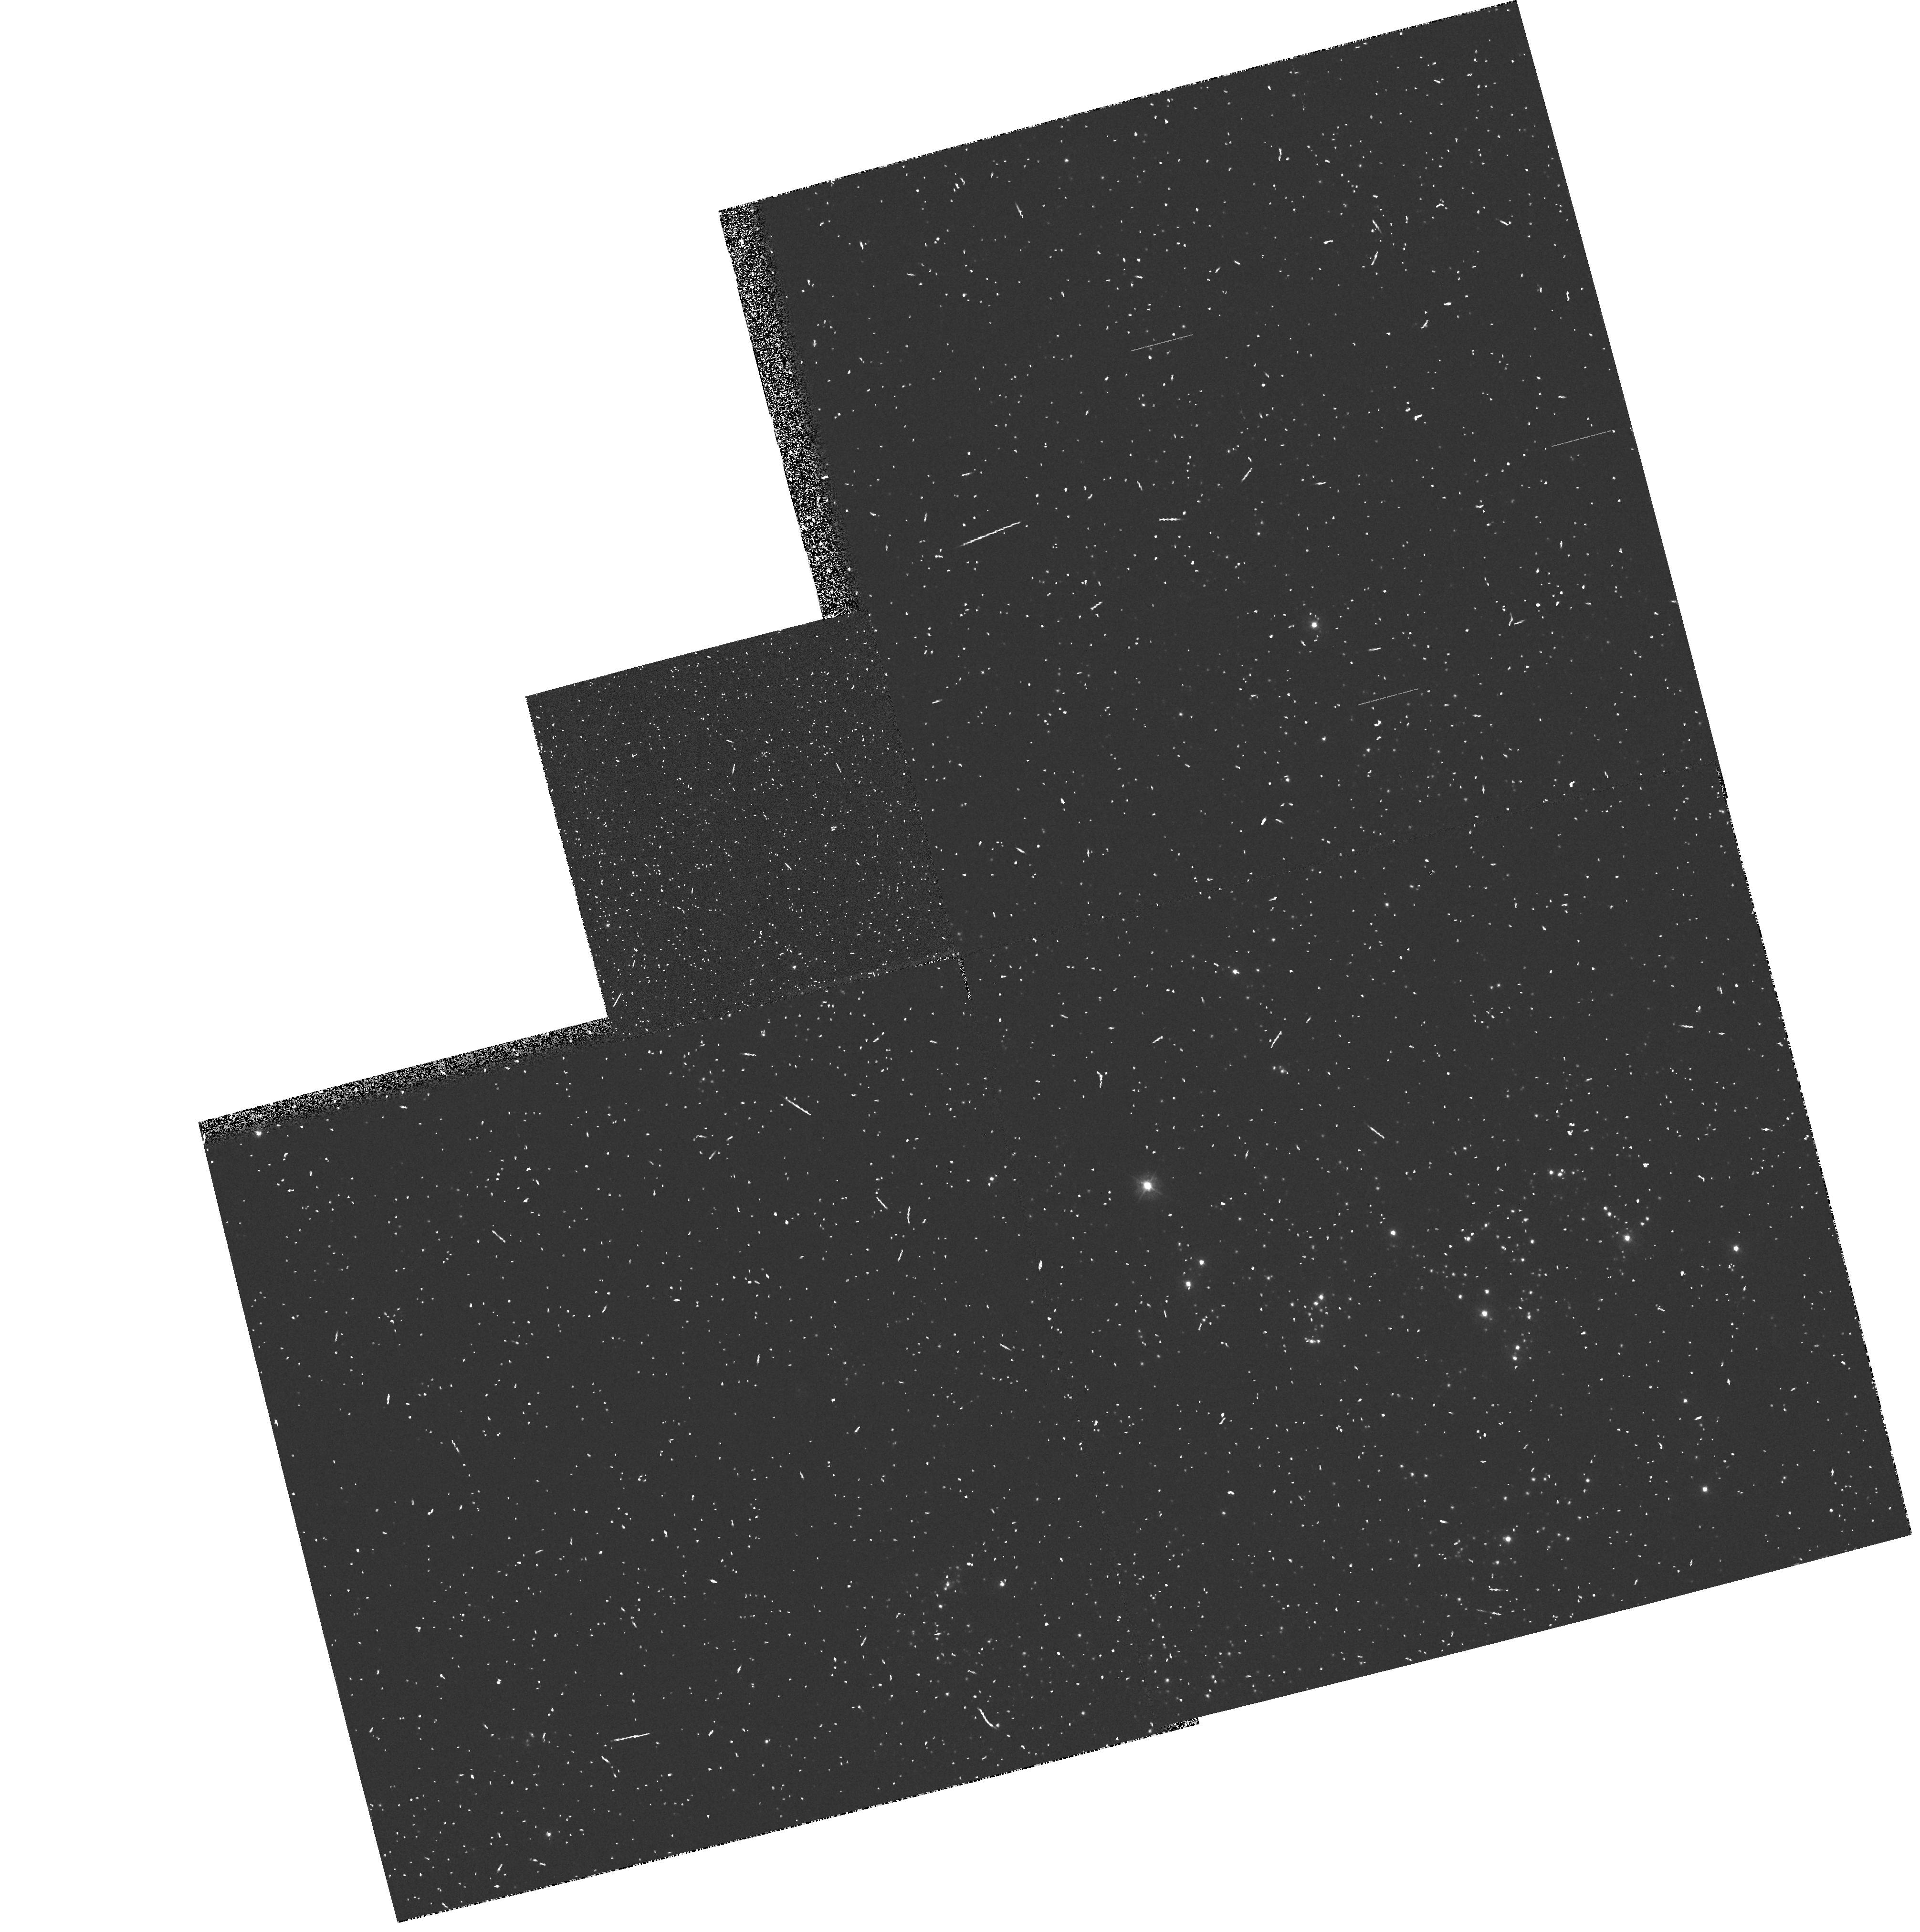
Target: M31-OB48-358
Instrument: WFPC2/PC
Filter: F300W
Exposure: 10 min
Observation ID: hst_5349_0a_wfpc2_pc_f300w_u2m80a

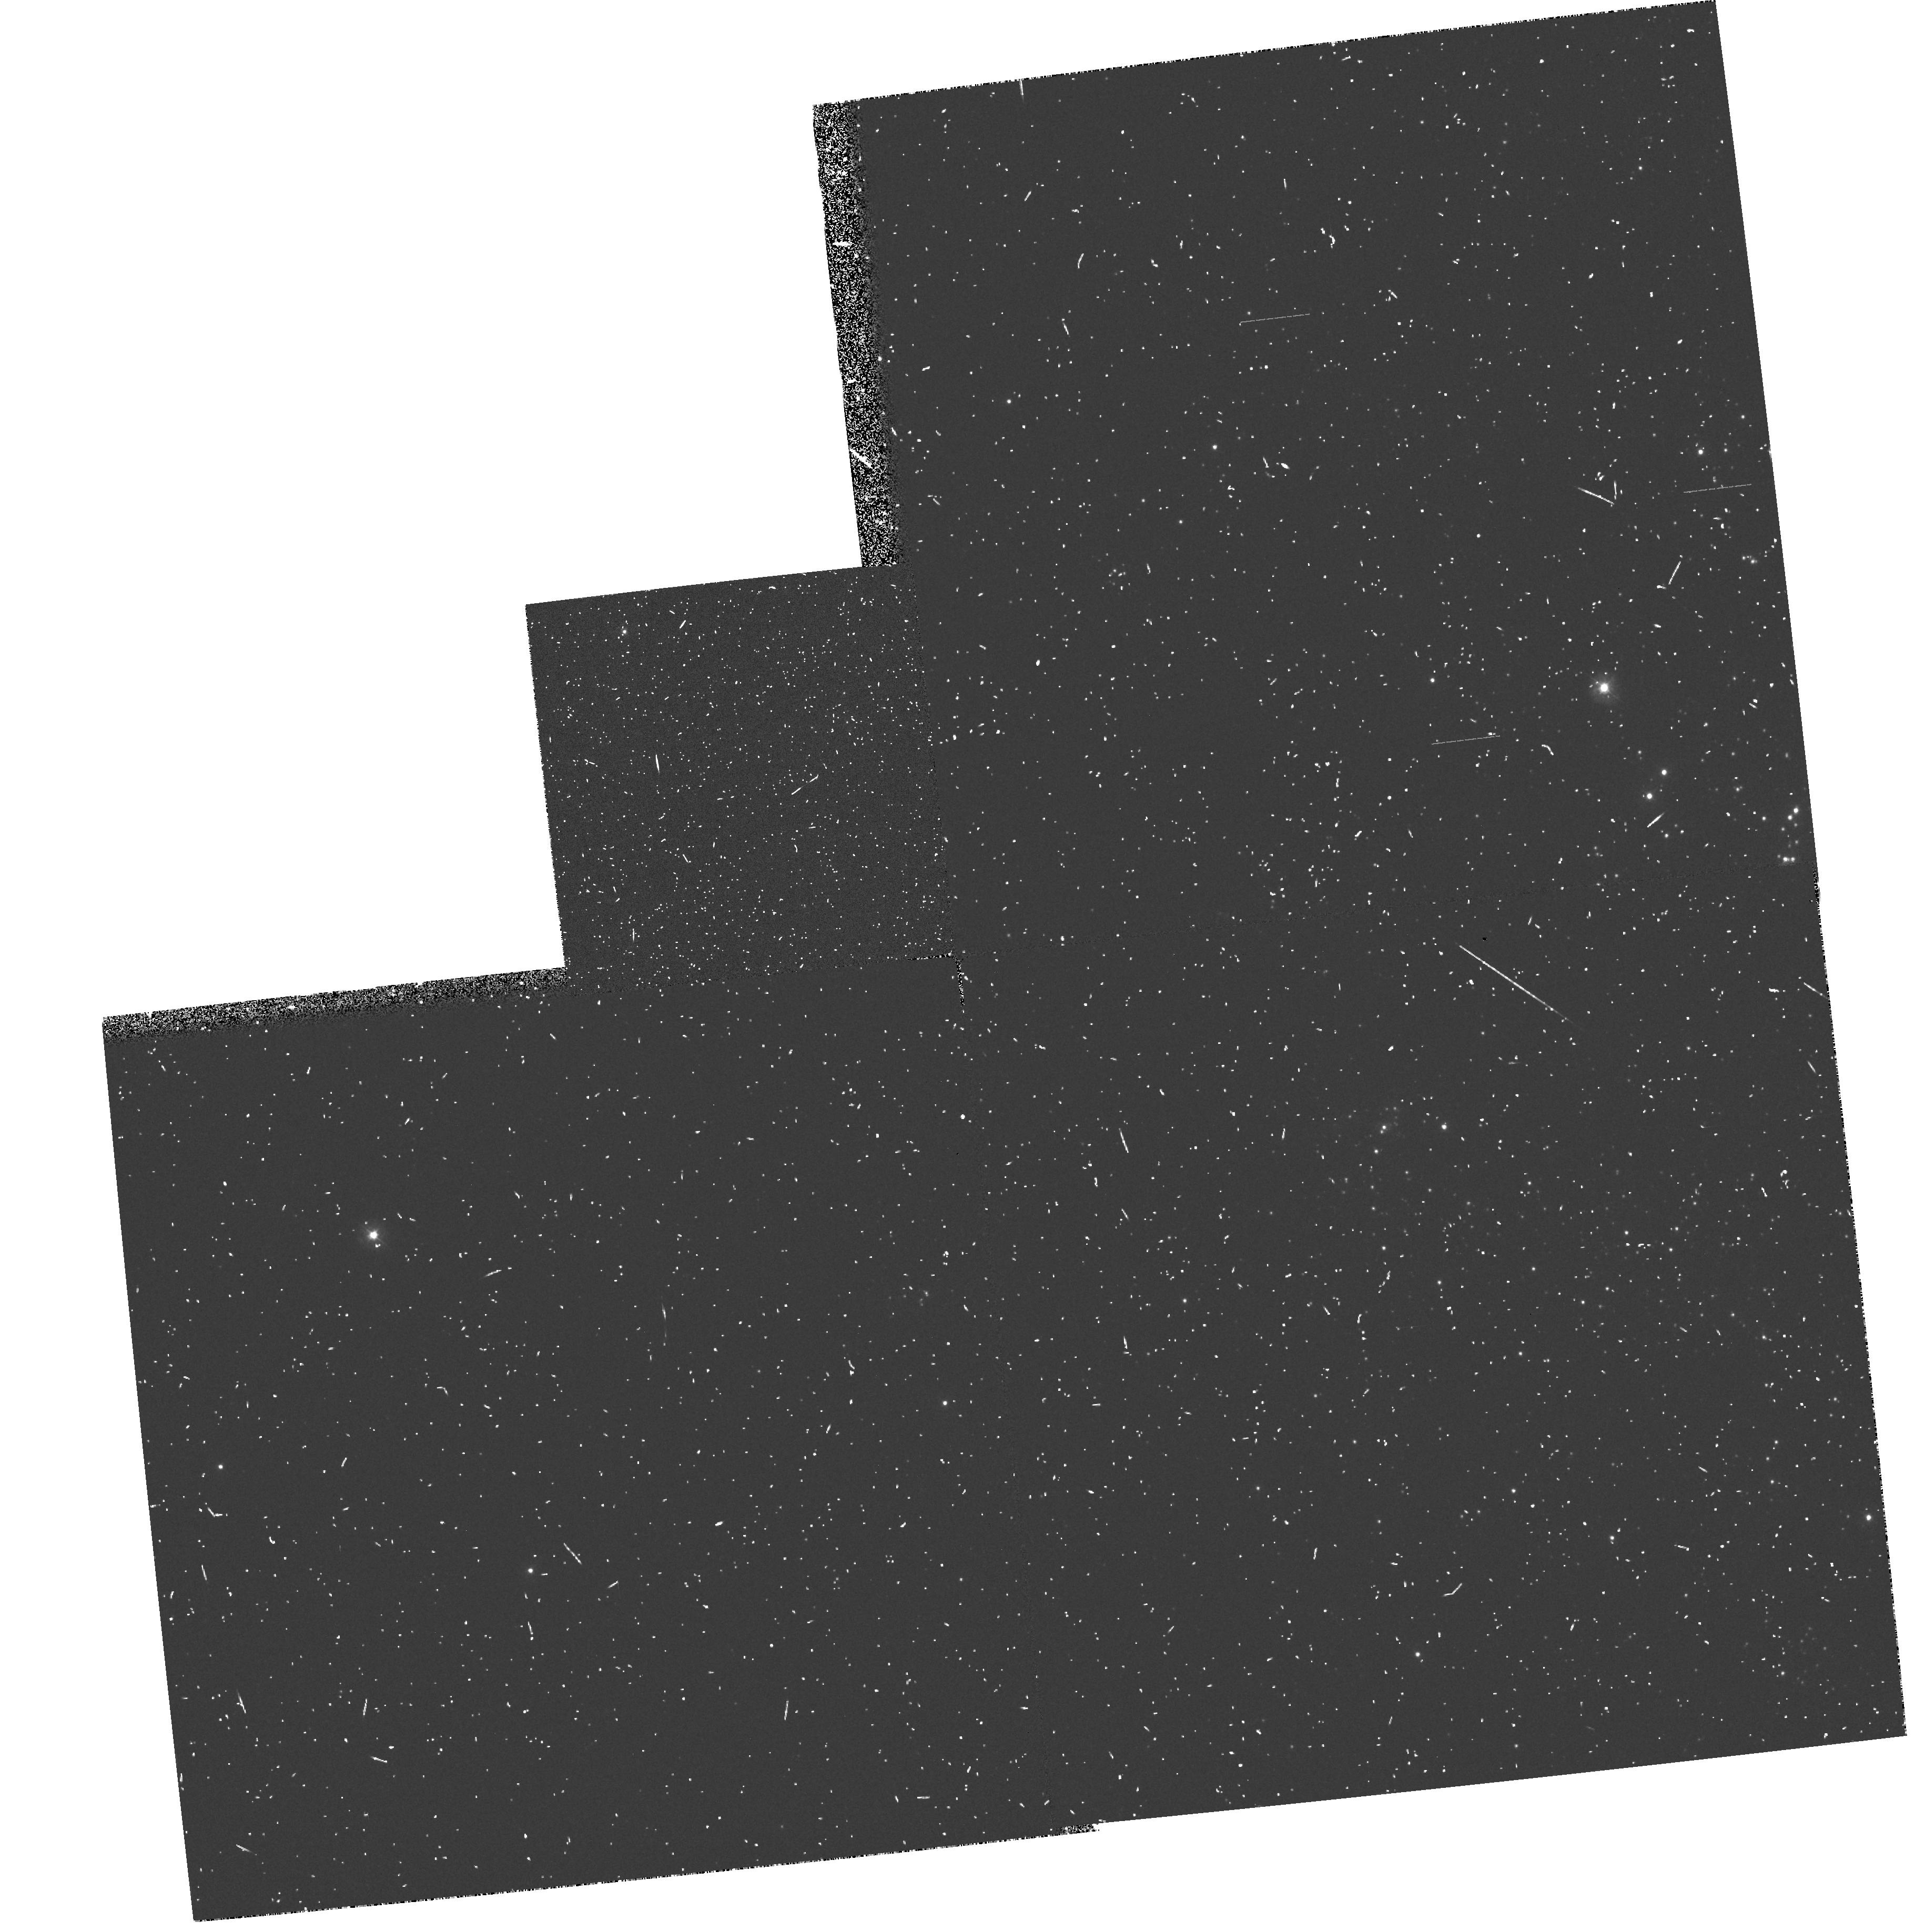
Target: M31-OB48-444
Instrument: WFPC2/PC
Filter: F300W
Exposure: 10 min
Observation ID: hst_5349_0e_wfpc2_pc_f300w_u2m80e

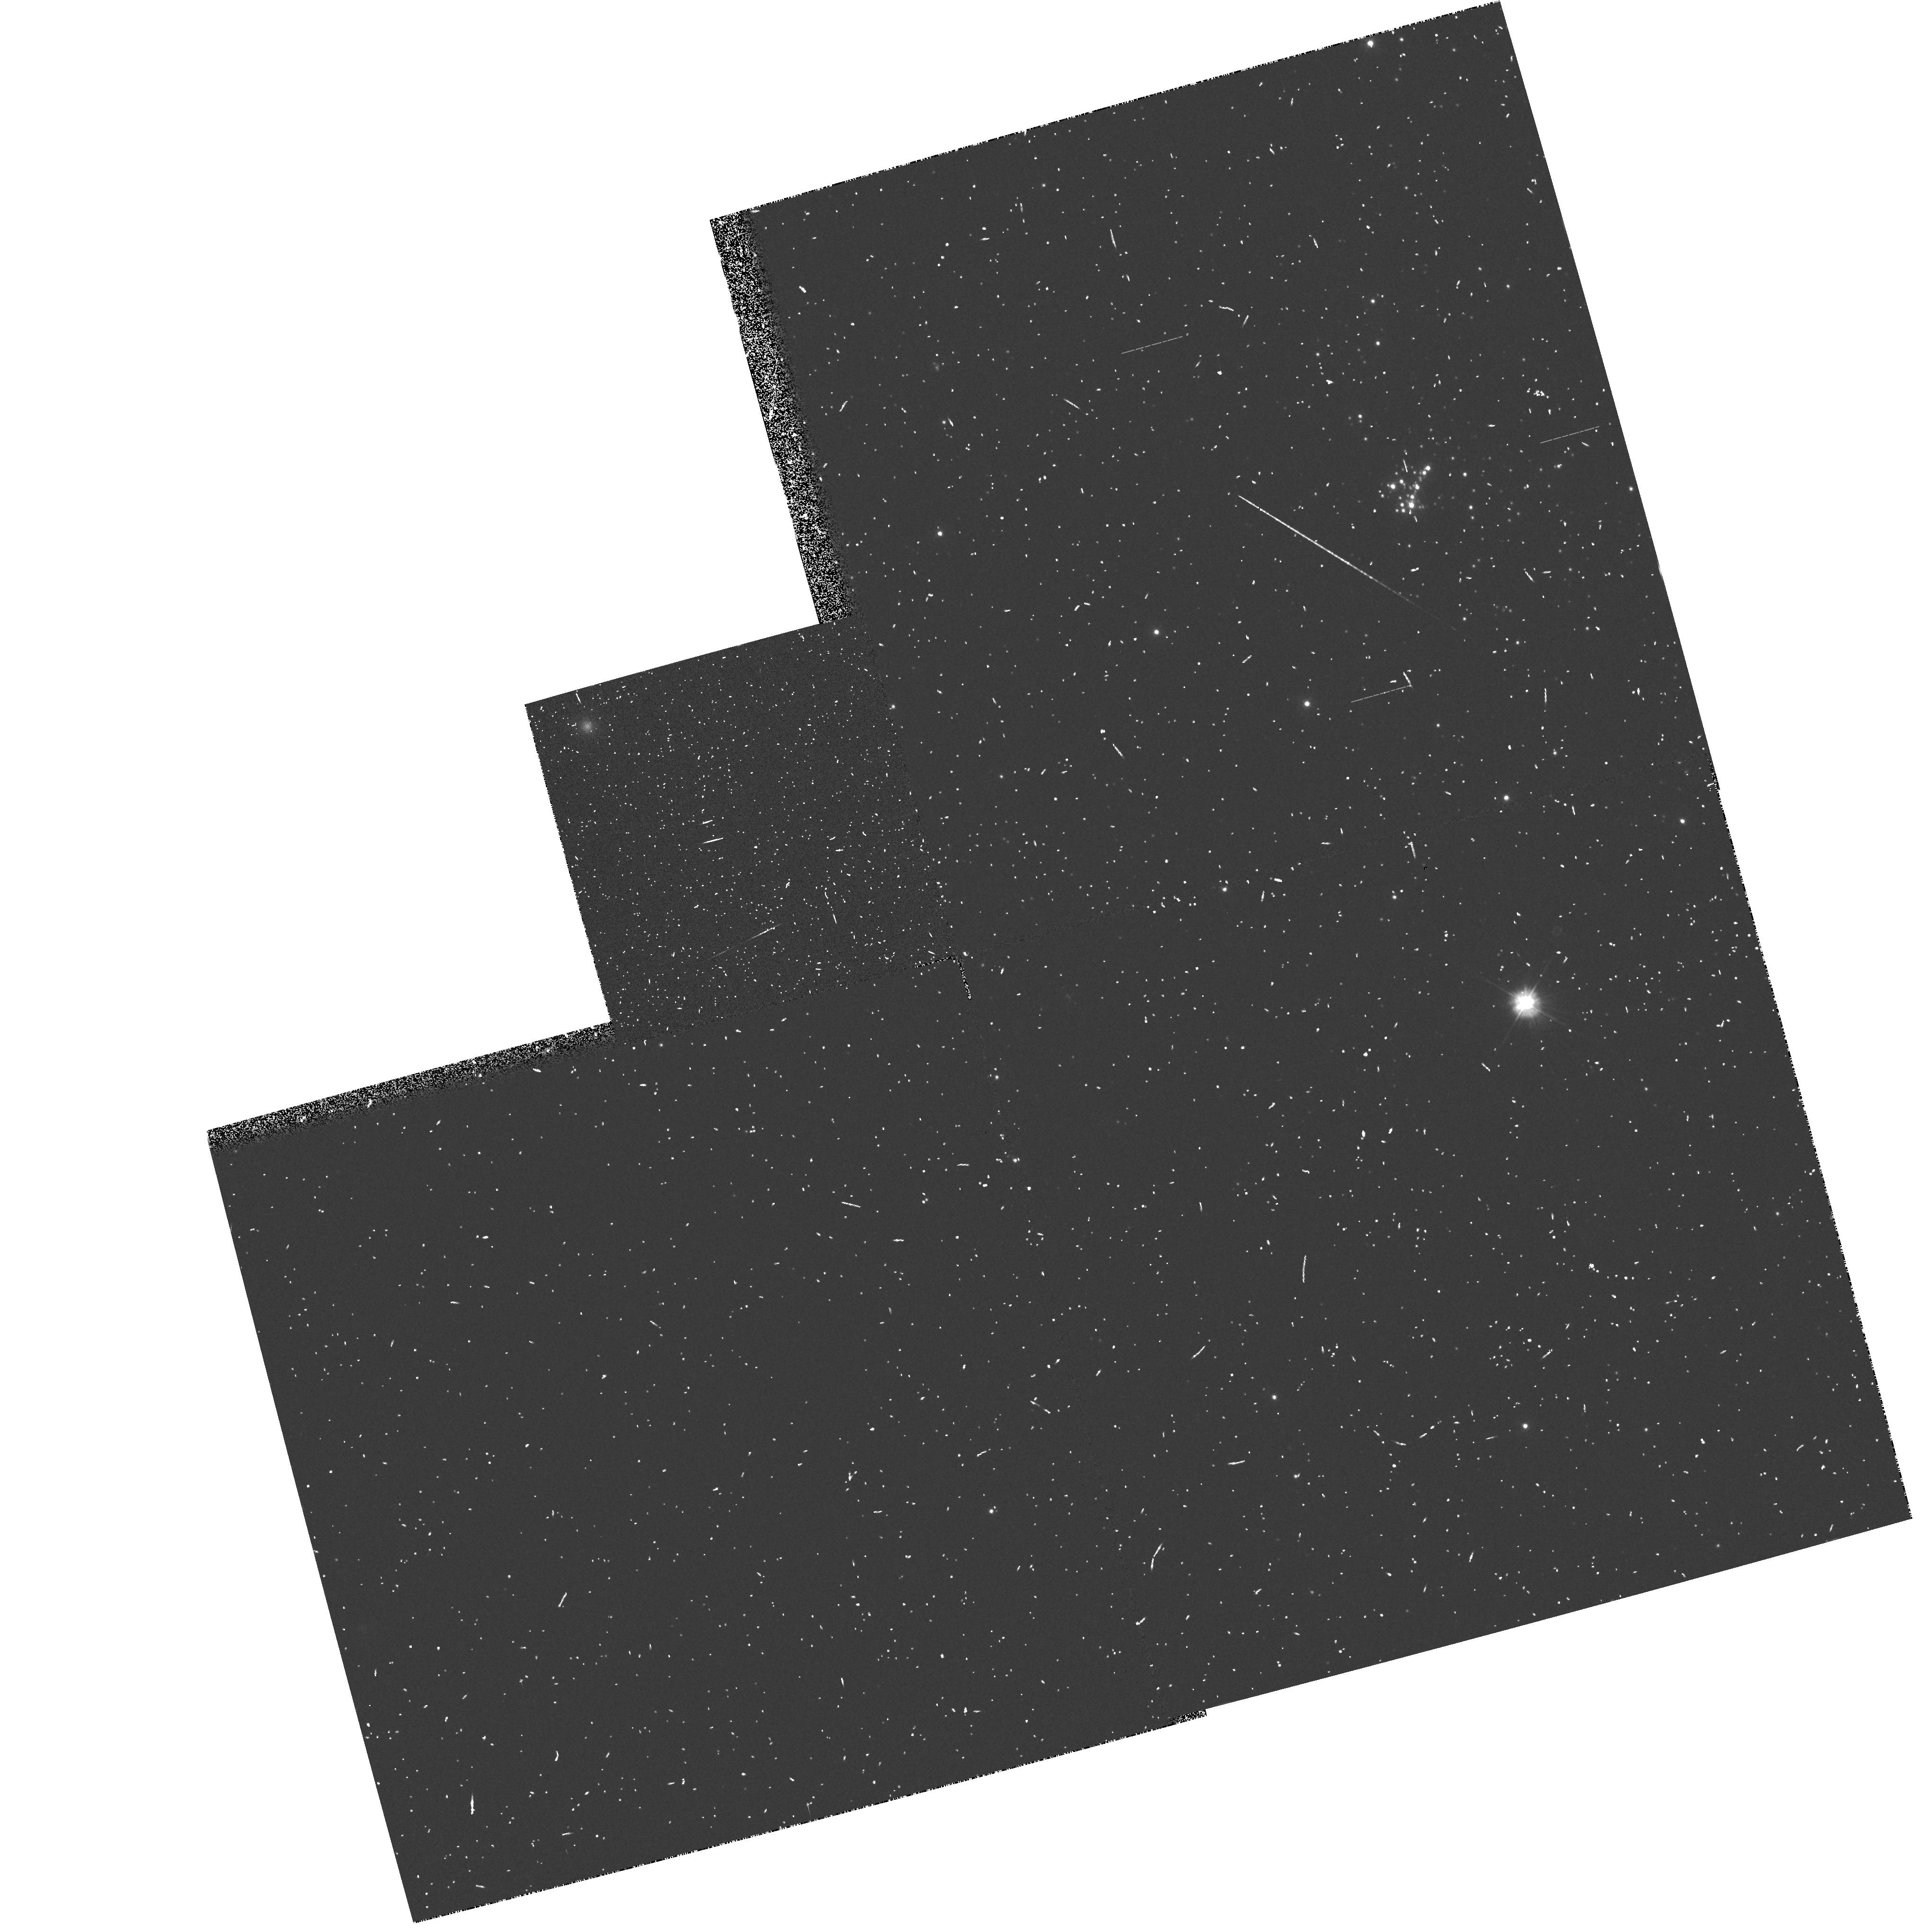
Target: M31-OB8-17
Instrument: WFPC2/PC
Filter: F300W
Exposure: 10 min
Observation ID: hst_5349_0g_wfpc2_pc_f300w_u2m80g

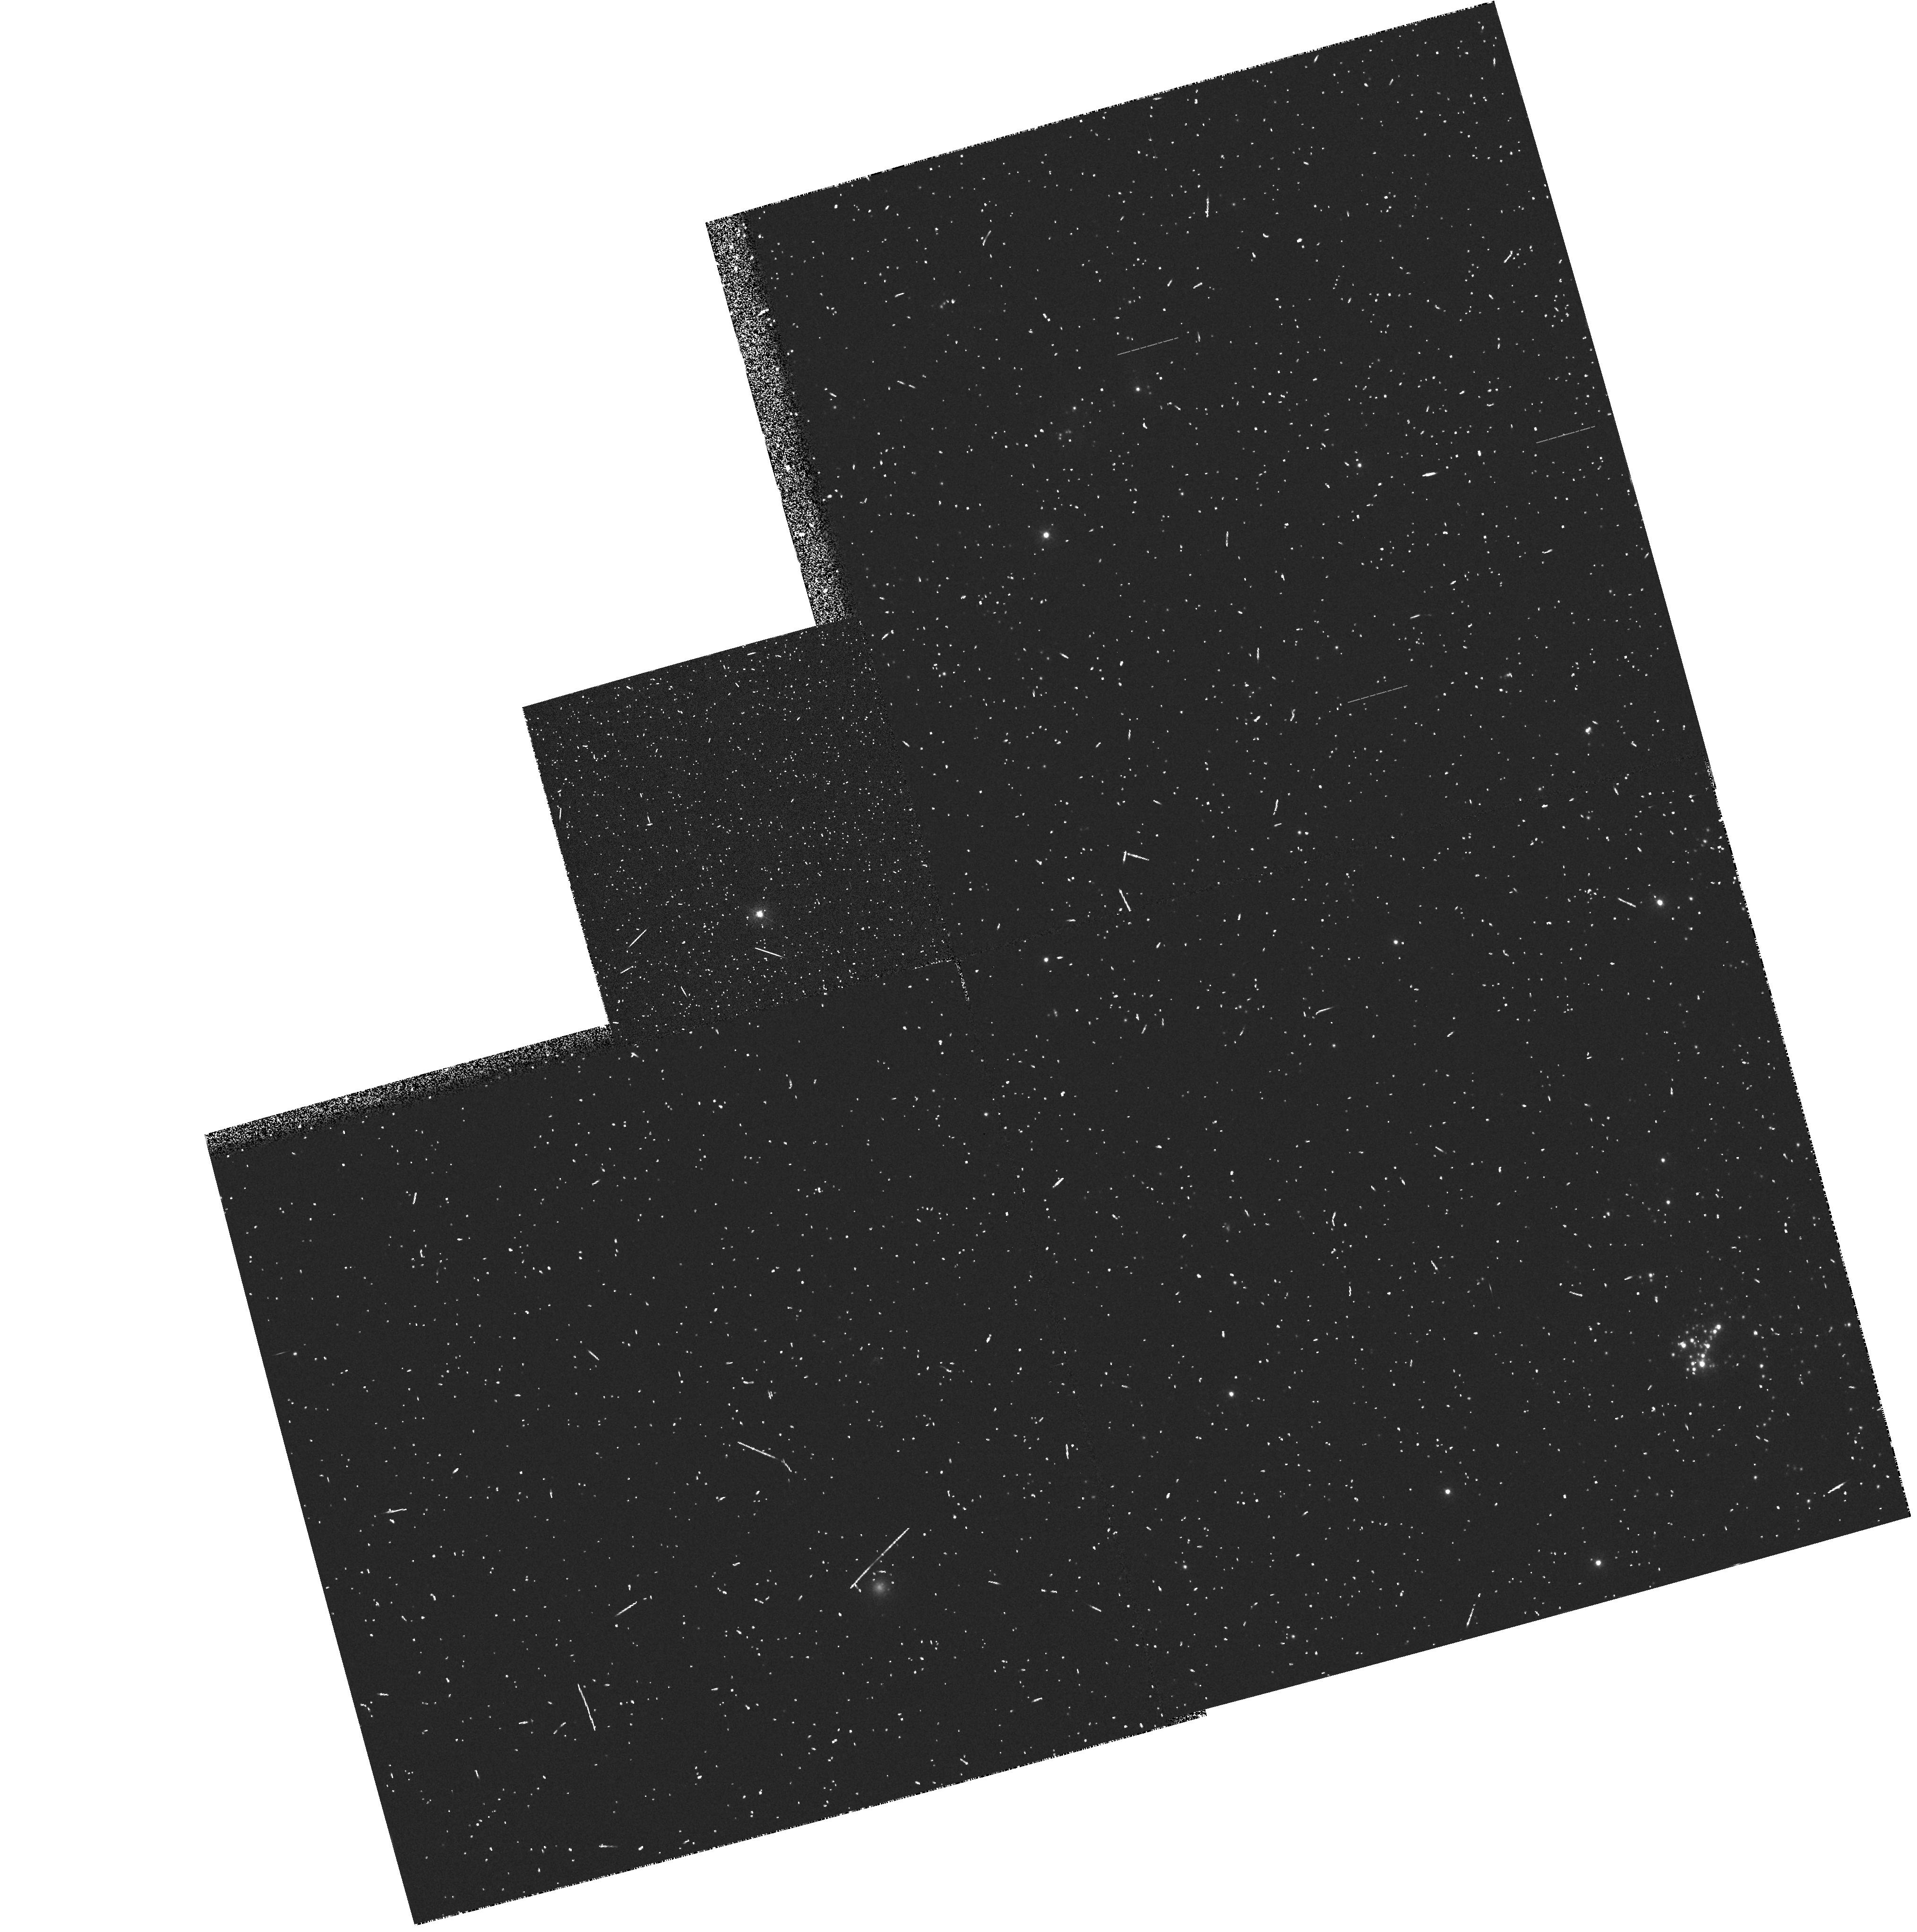
Target: M31-OB8-64
Instrument: WFPC2/PC
Filter: F300W
Exposure: 10 min
Observation ID: hst_5349_0h_wfpc2_pc_f300w_u2m80h

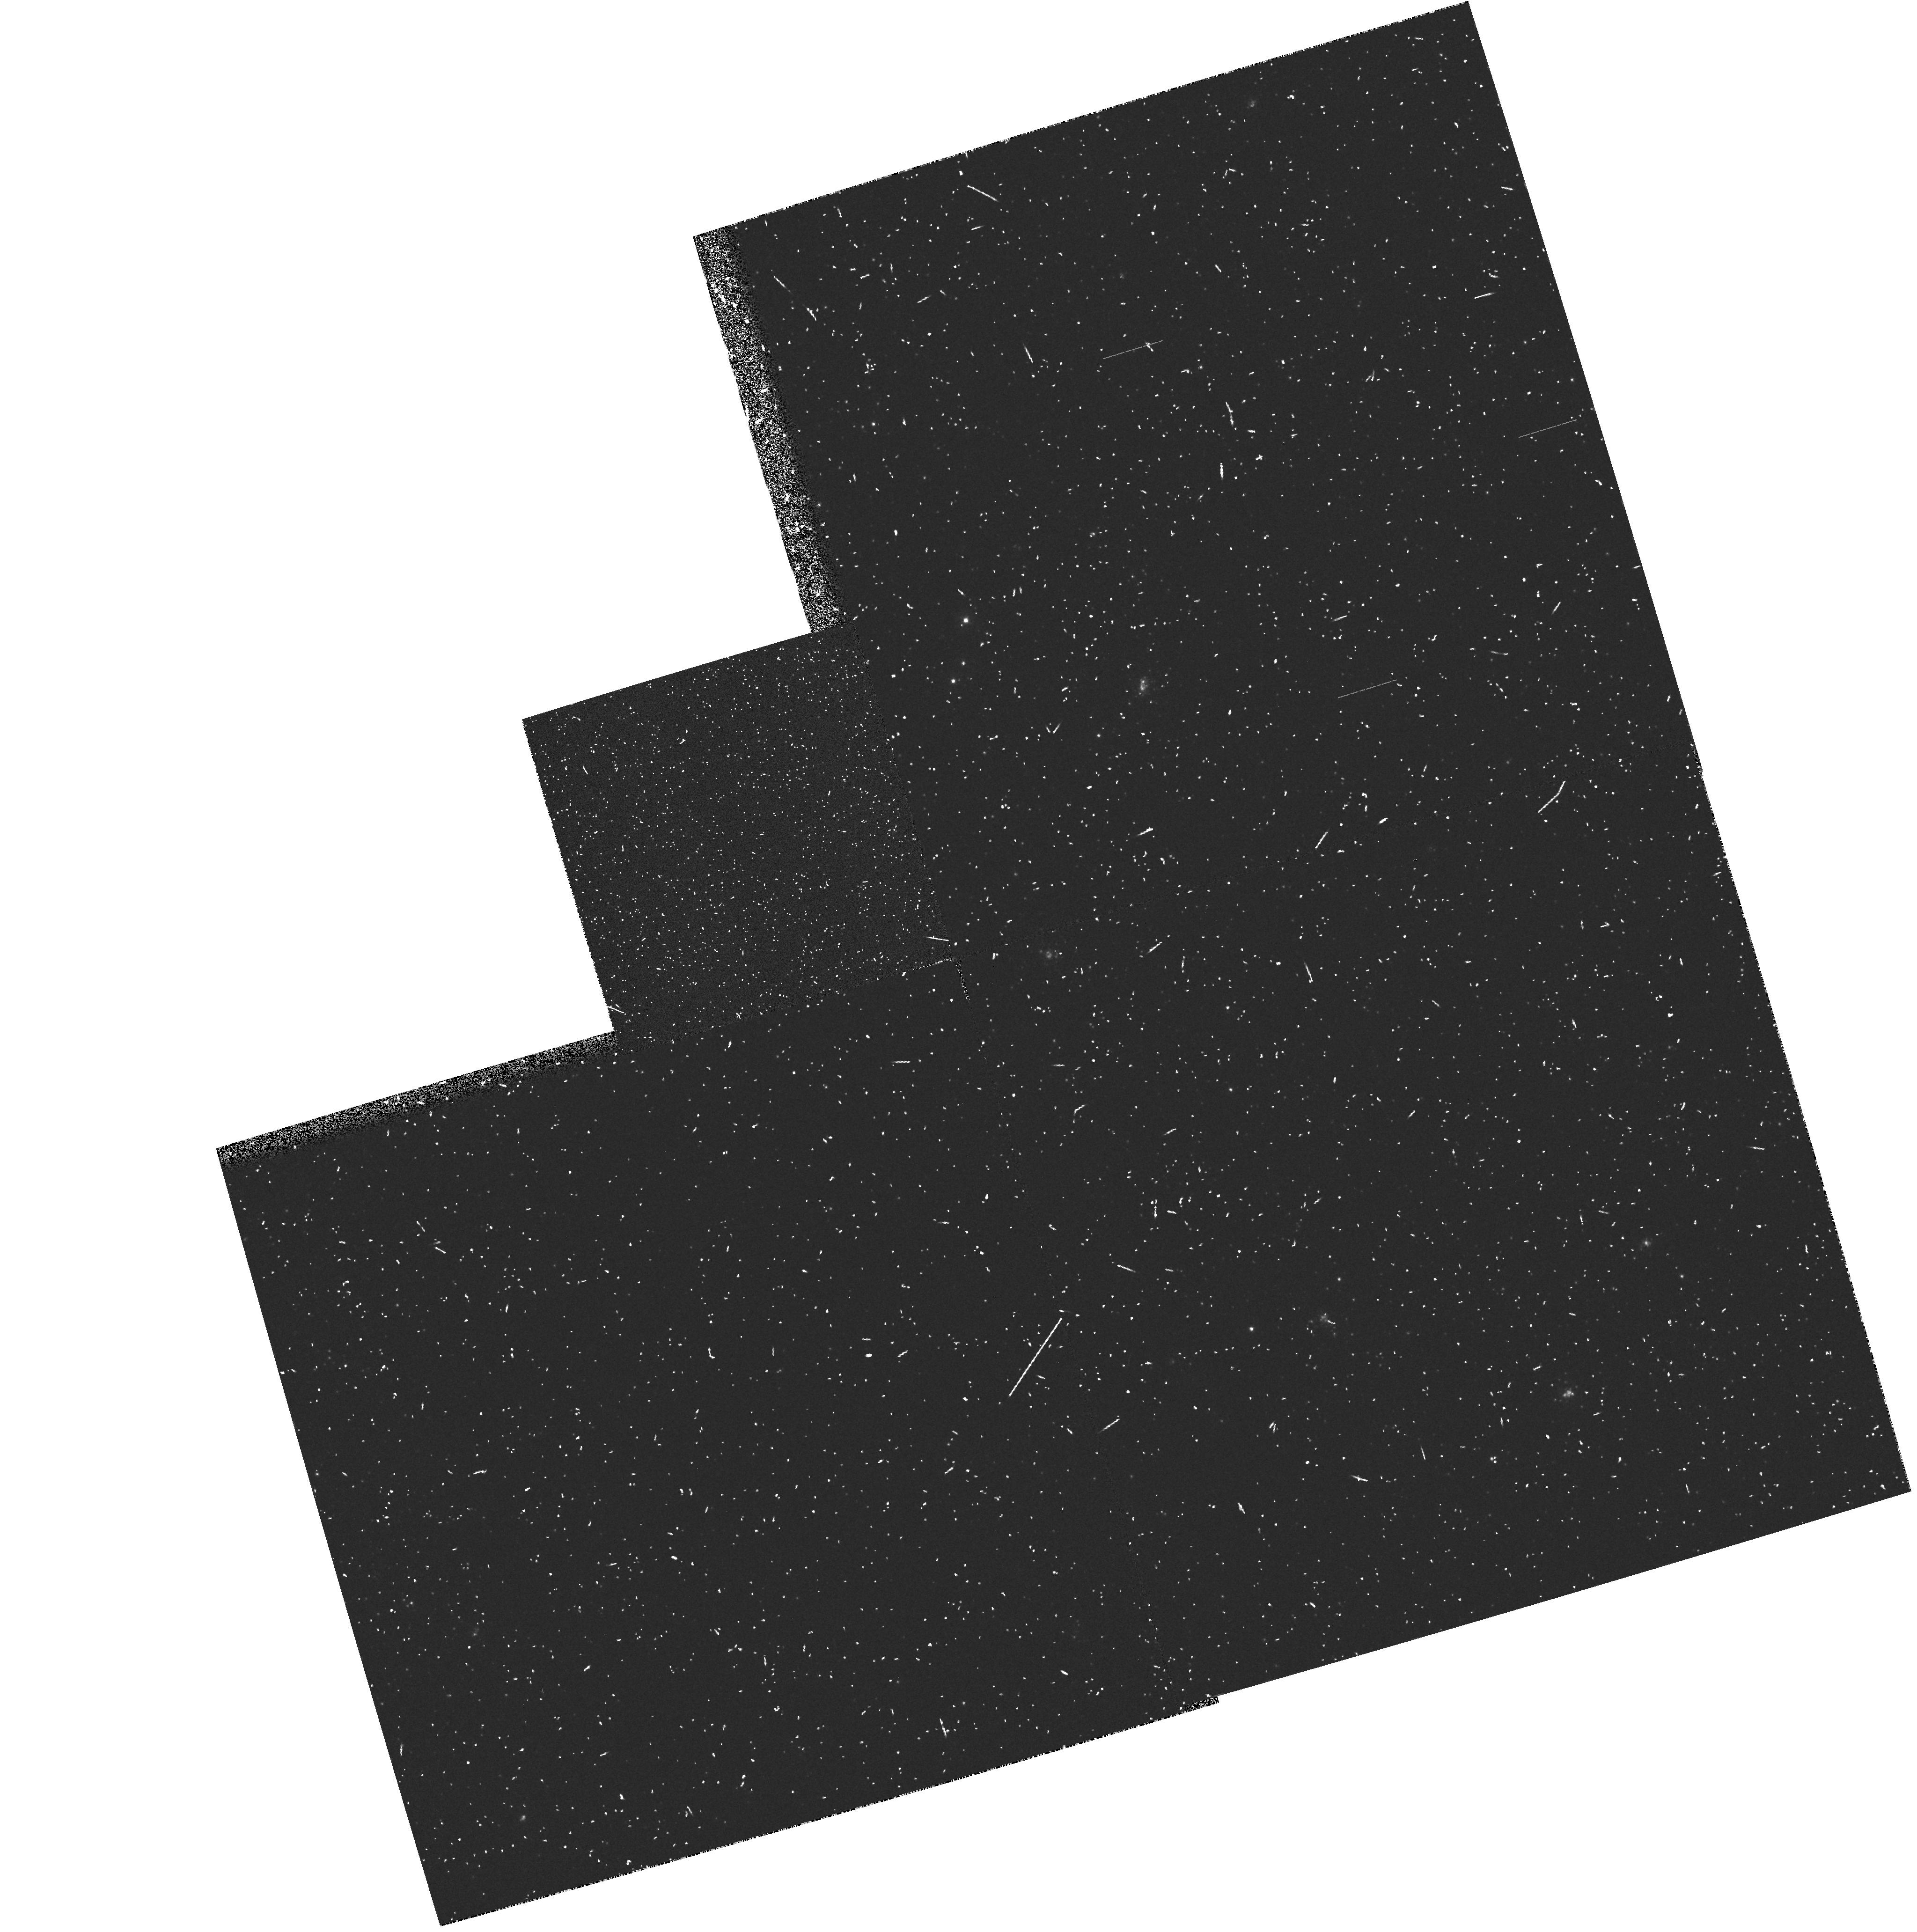
Target: M31-OB48-234
Instrument: WFPC2/PC
Filter: F300W
Exposure: 10 min
Observation ID: hst_5349_0d_wfpc2_pc_f300w_u2m80d

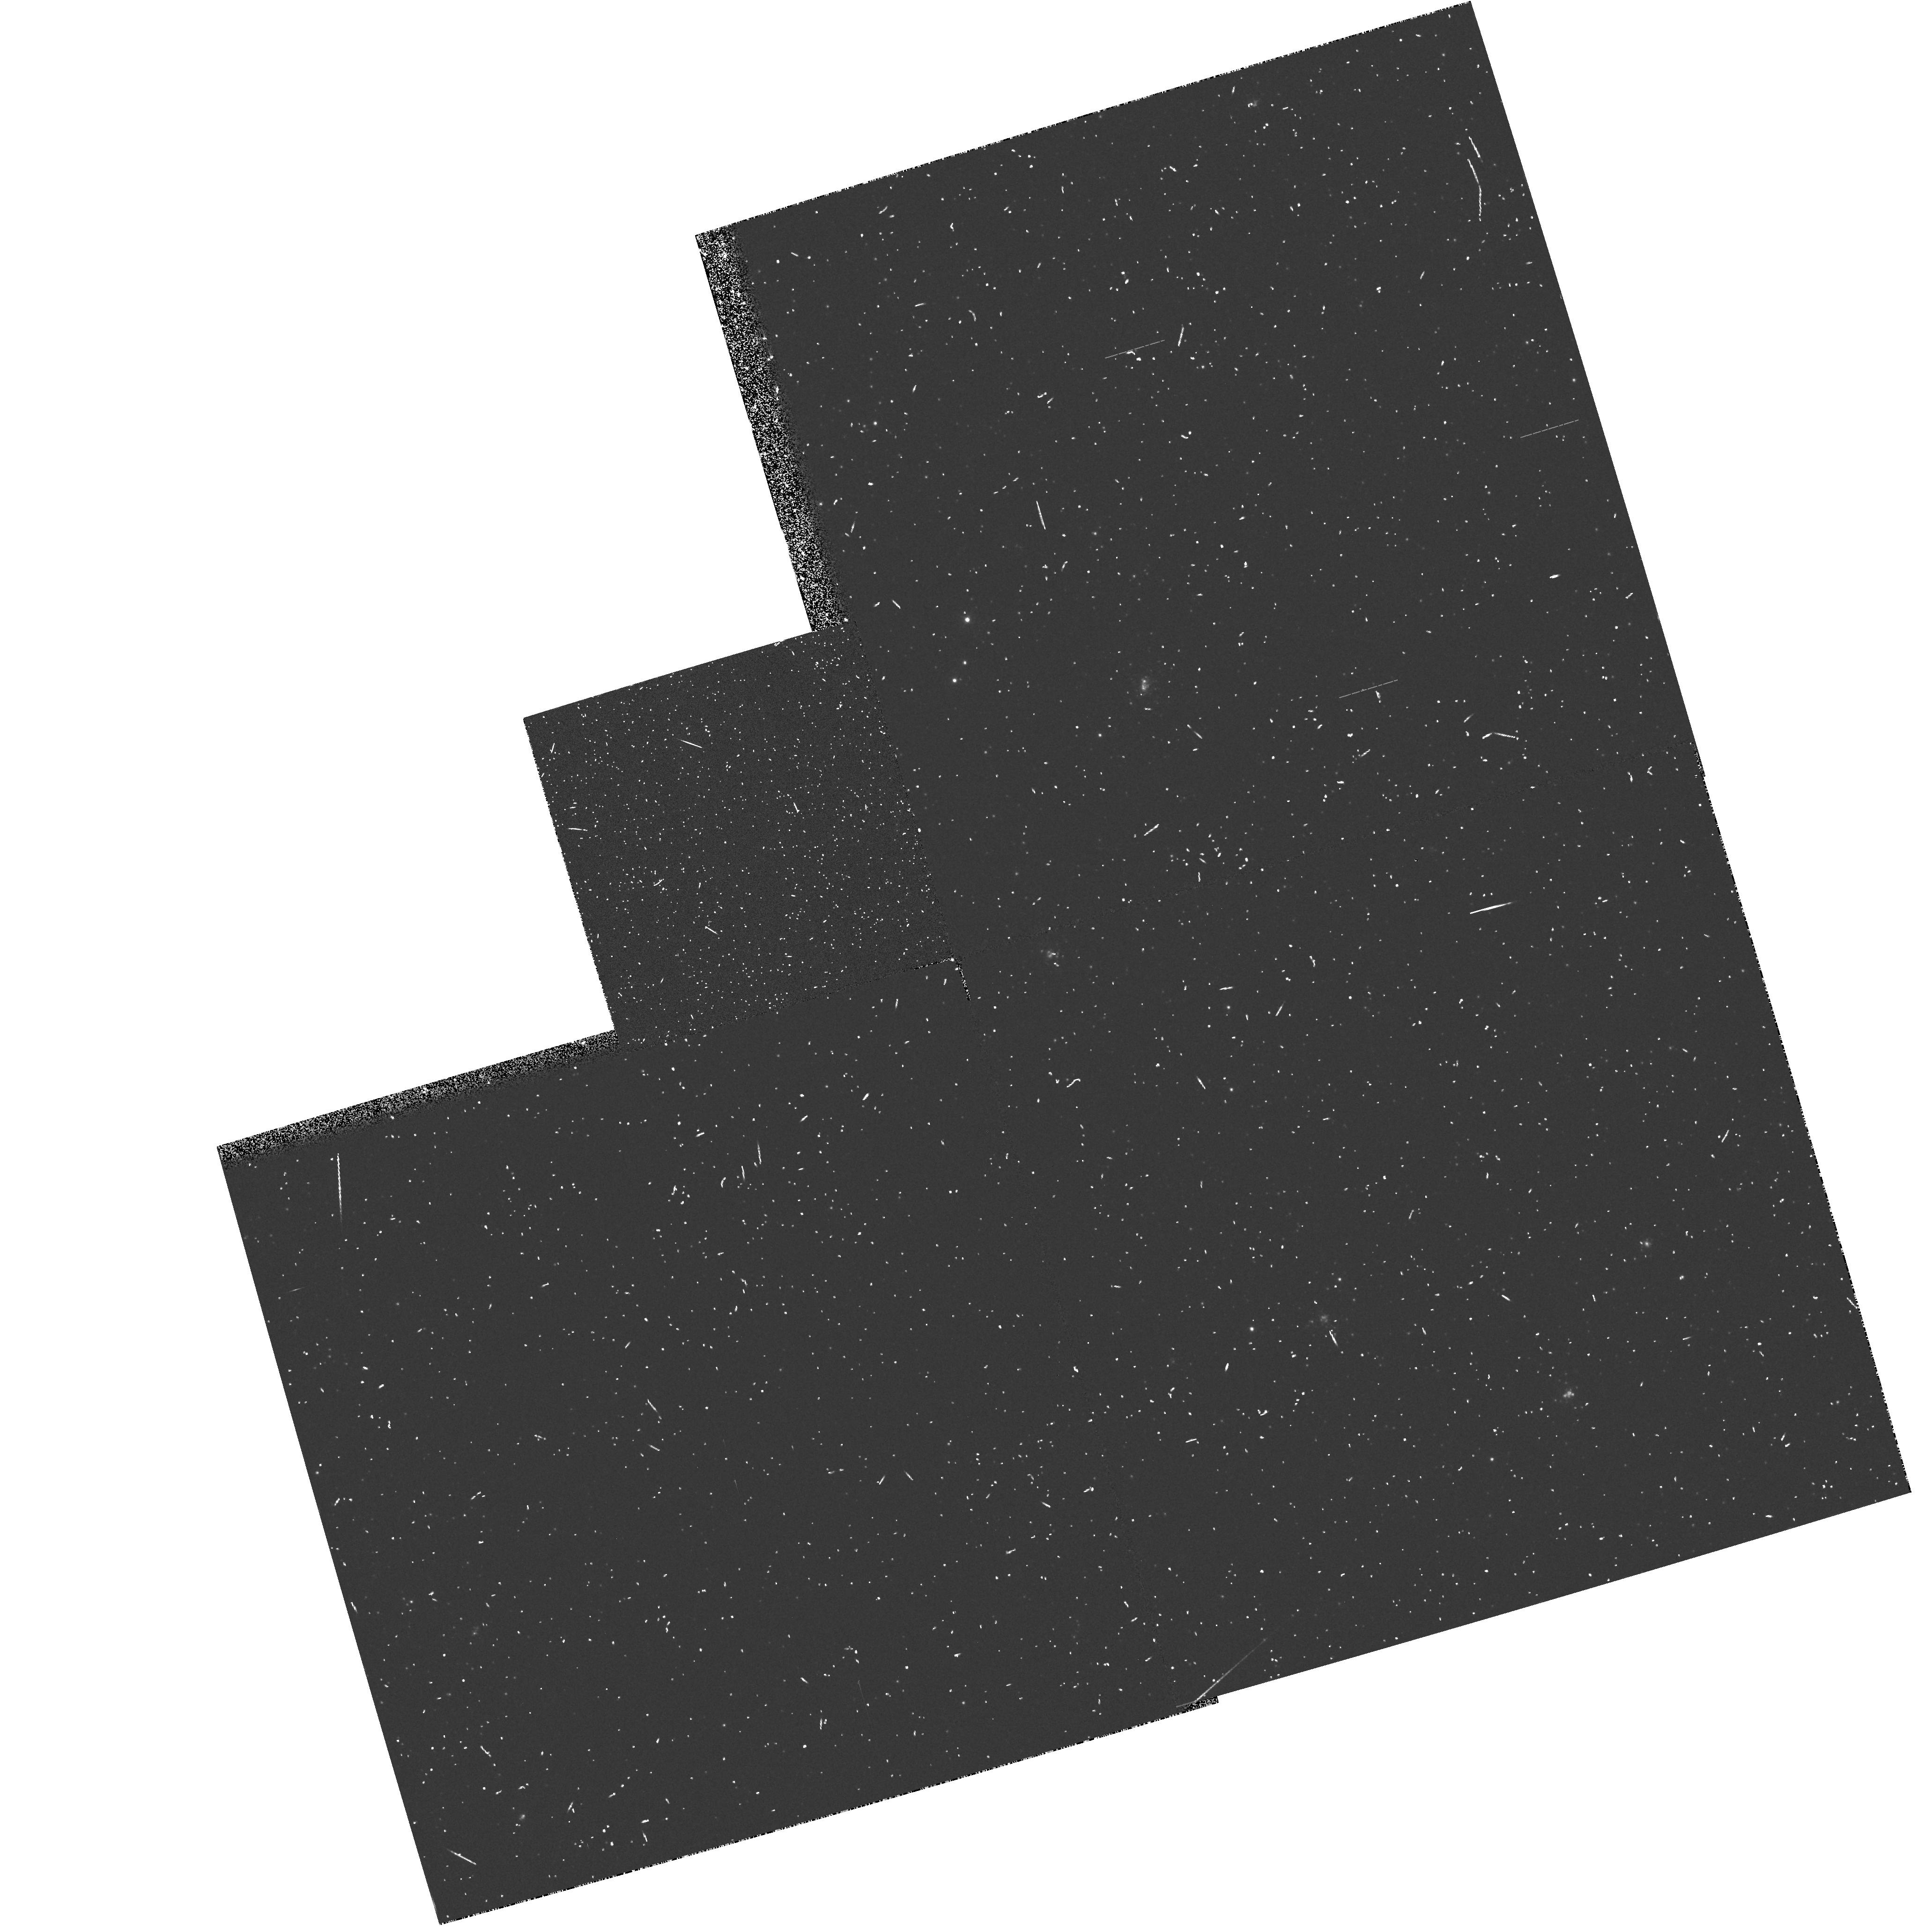
Target: M31-OB78-231
Instrument: WFPC2/PC
Filter: F300W
Exposure: 10 min
Observation ID: hst_5349_0c_wfpc2_pc_f300w_u2m80c

THE UV INTERSTELLAR EXTINCTION IN M31 AND M33 (PI: Bianchi, Luciana C.)

The interstellar dust in galaxies is an important tracer of the global abundance of C and heavy elements. The outstanding signature of dust presence and its properties is the strong extinction of stellar emission in the UV, with a broad 2200A bump and increase at shorter wavelengths. The steepness of the FUV extinction has large effects on the ionisation and molecular chemistry of a Galaxy. As well as being an important clue to a galaxy's global evolution, observations of nearly every astrophysically interesting object must be corrected for extinction to study its intrinsic properties. The UV extinction curve is different in the Magellanic Clouds, which have different metallicity from our Galaxy. Our study of UV spectra of hot stars in M31 and M33 with IUE and HST-FOS indicated a UV extinction curve different from the average galactic in both M31 and M33. The foreground galactic halo extinction towards M31 and M33 also differs from the standard Galactic, so that this needs to be established as well as the halo and disk extinction of M31 and M33. This proposal addresses the problem, by obtaining FOS spectra of reddened and unreddened stars in M31 and M33. For these we have accurate spectral types from good quality ground-based spectra, and UV flux measurements from UIT. We also request WFPC2 parallel imaging to reveal other reddened stars.